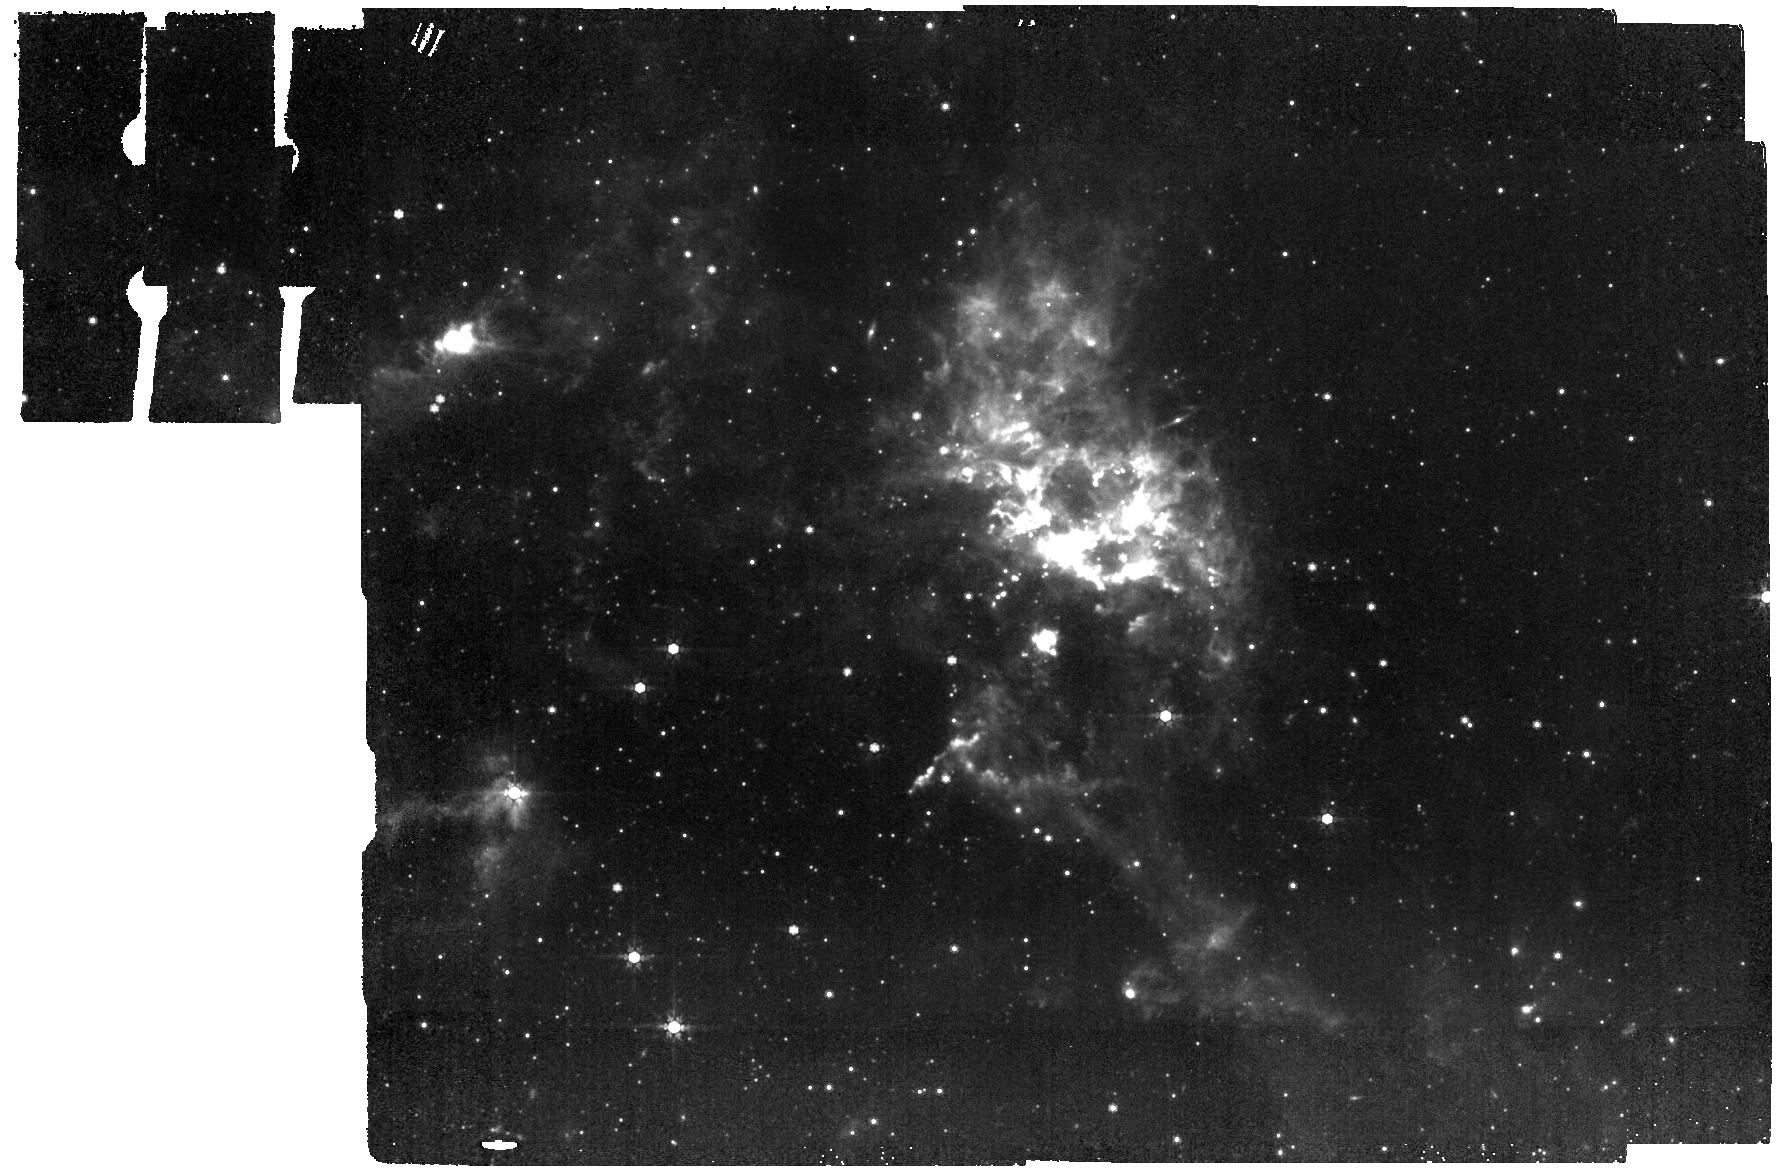
Target: NGC6822FIELD1
Instrument: MIRI
Filter: F770W
Exposure: 7 min
Observation ID: jw04256-o001_t001_miri_f770w

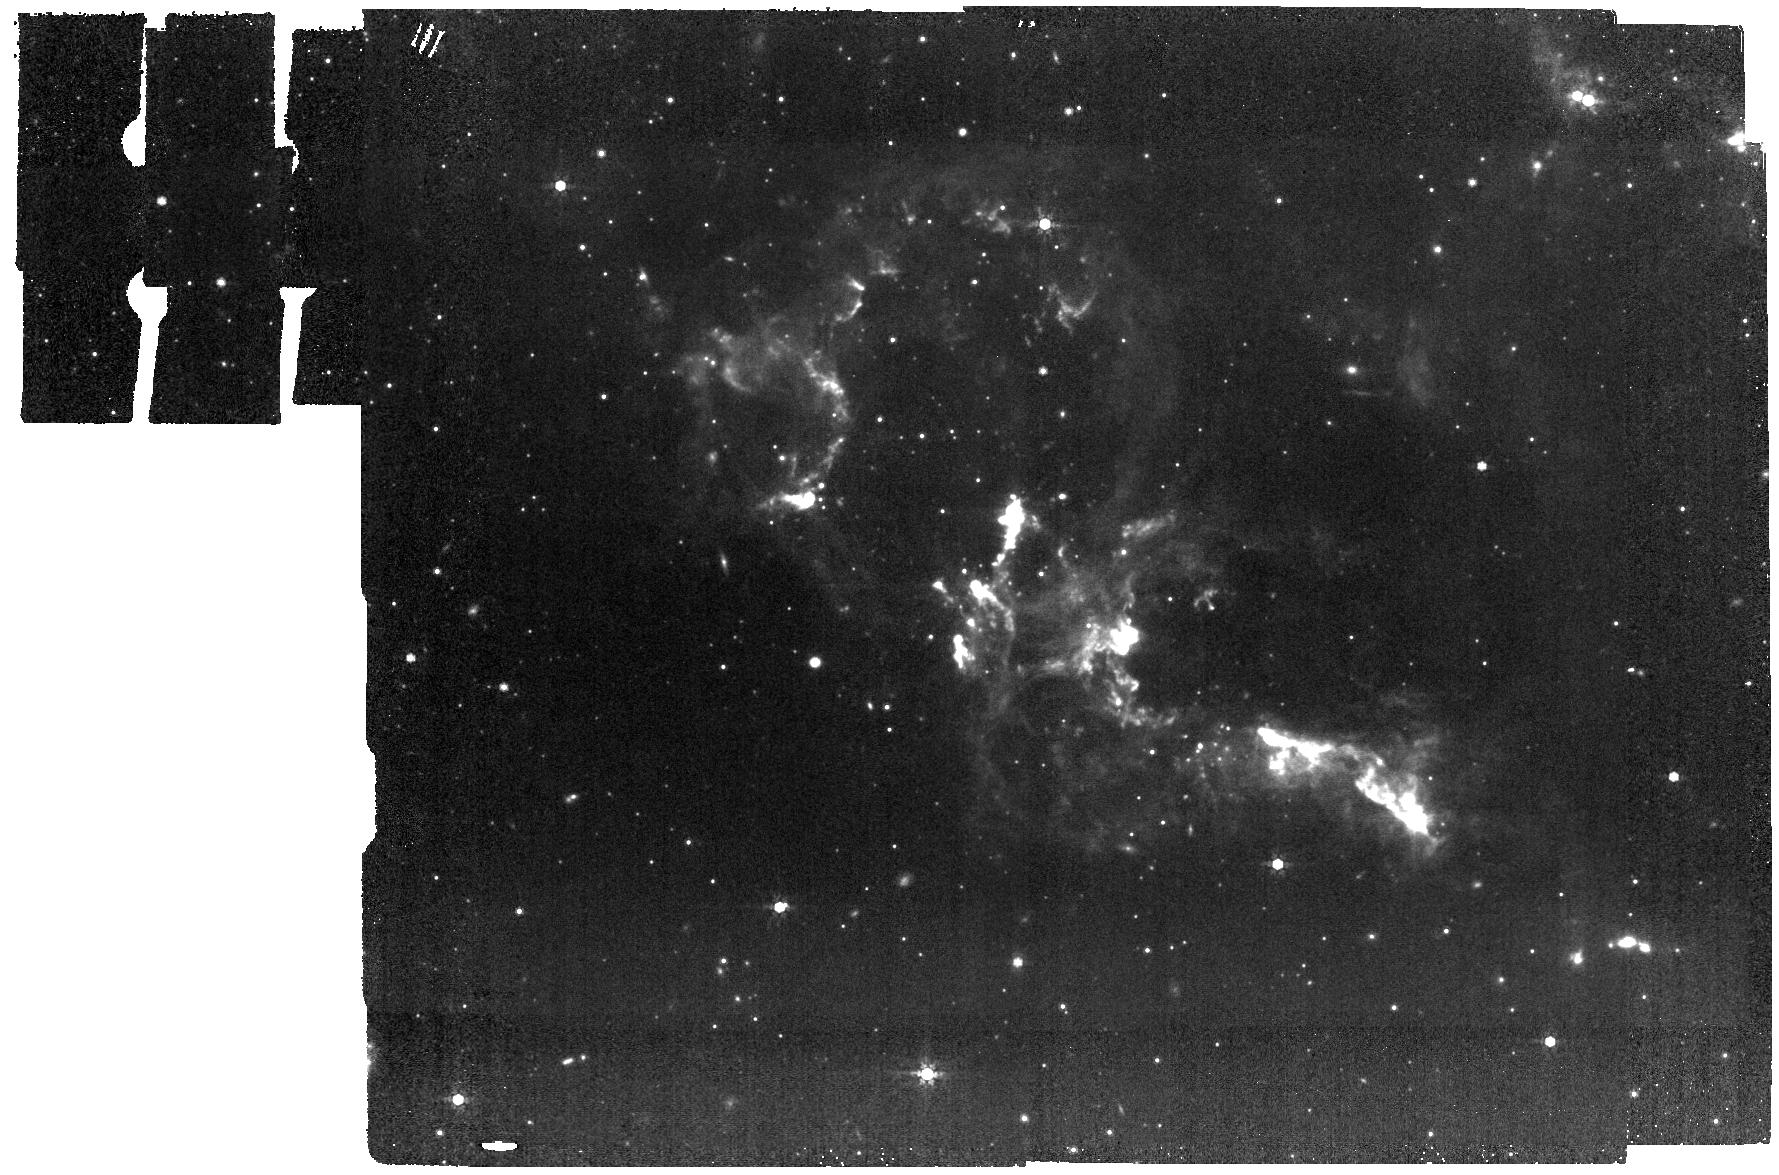
Target: NGC6822FIELD3
Instrument: MIRI
Filter: F770W
Exposure: 7 min
Observation ID: jw04256-o003_t003_miri_f770w

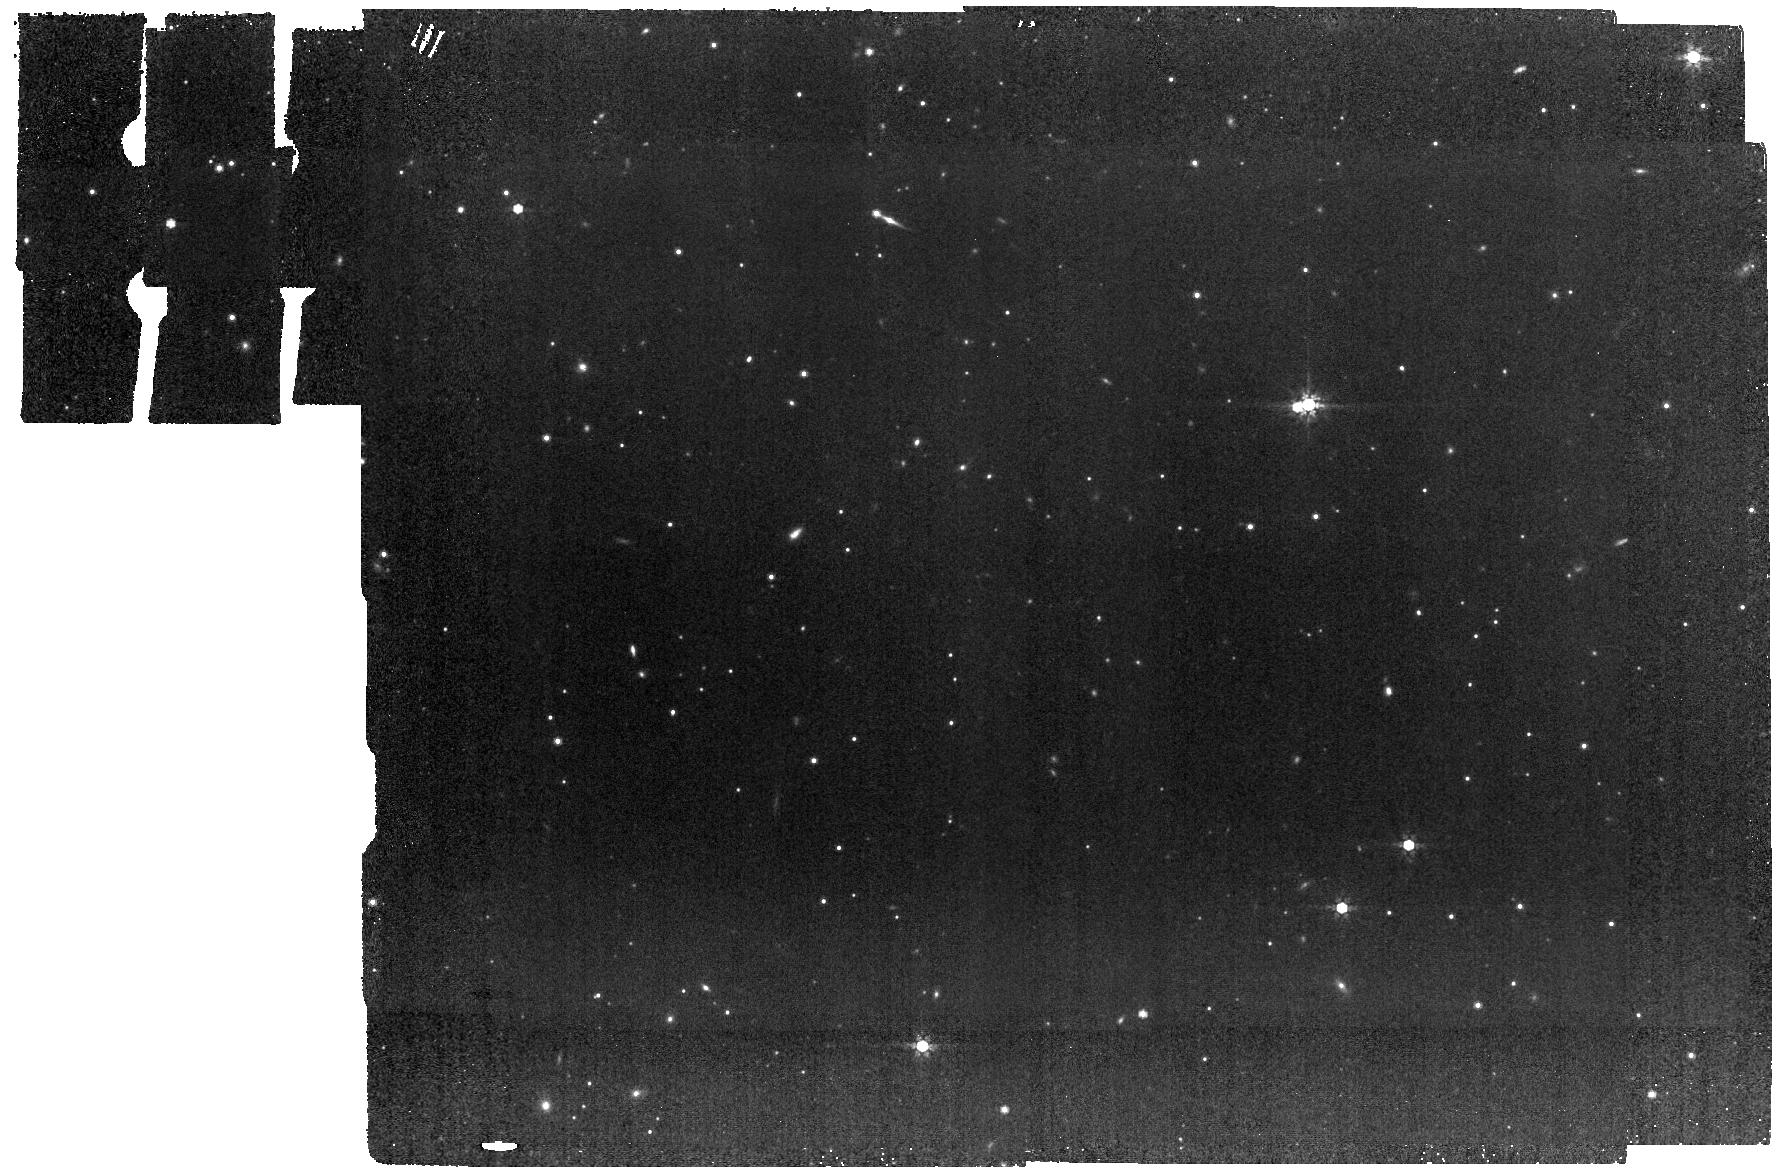
Target: NGC6822OFF
Instrument: MIRI
Filter: F770W
Exposure: 7 min
Observation ID: jw04256-o006_t005_miri_f770w

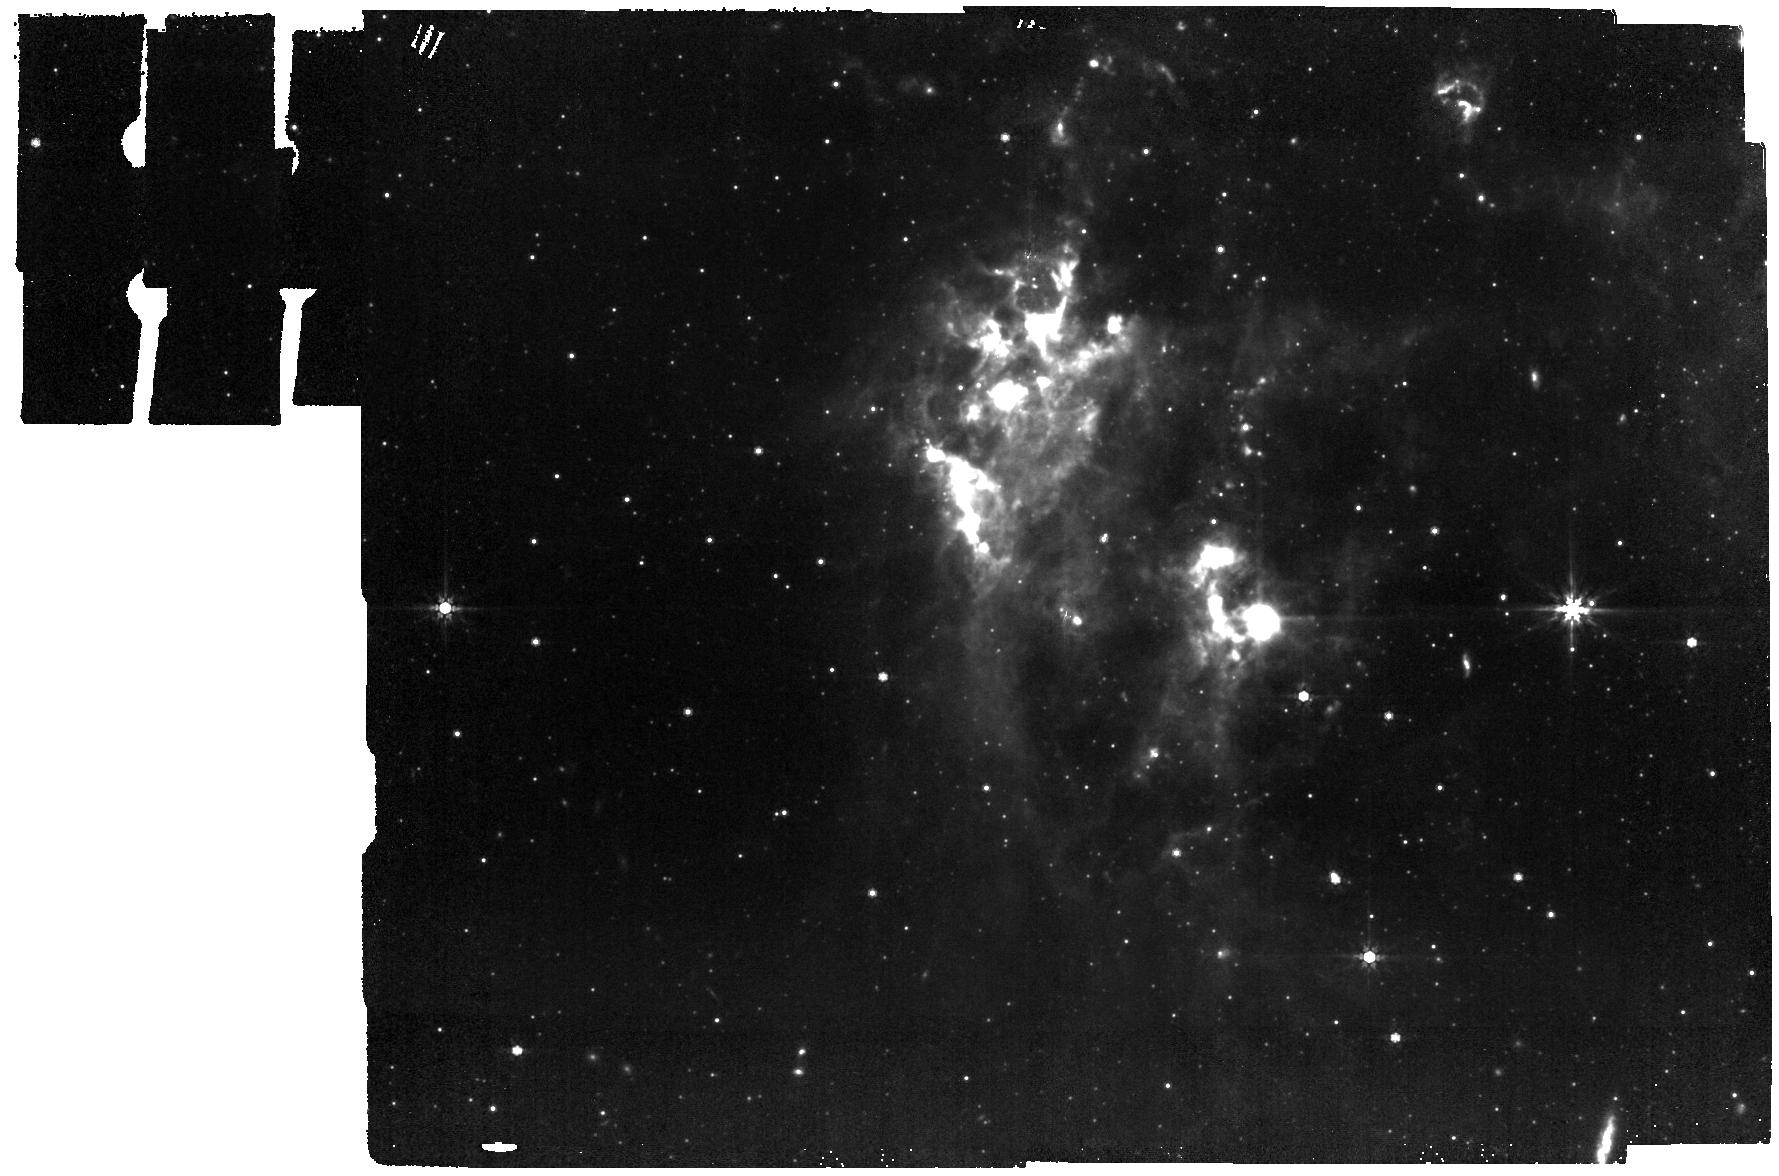
Target: NGC6822FIELD4
Instrument: MIRI
Filter: F770W
Exposure: 7 min
Observation ID: jw04256-o004_t004_miri_f770w

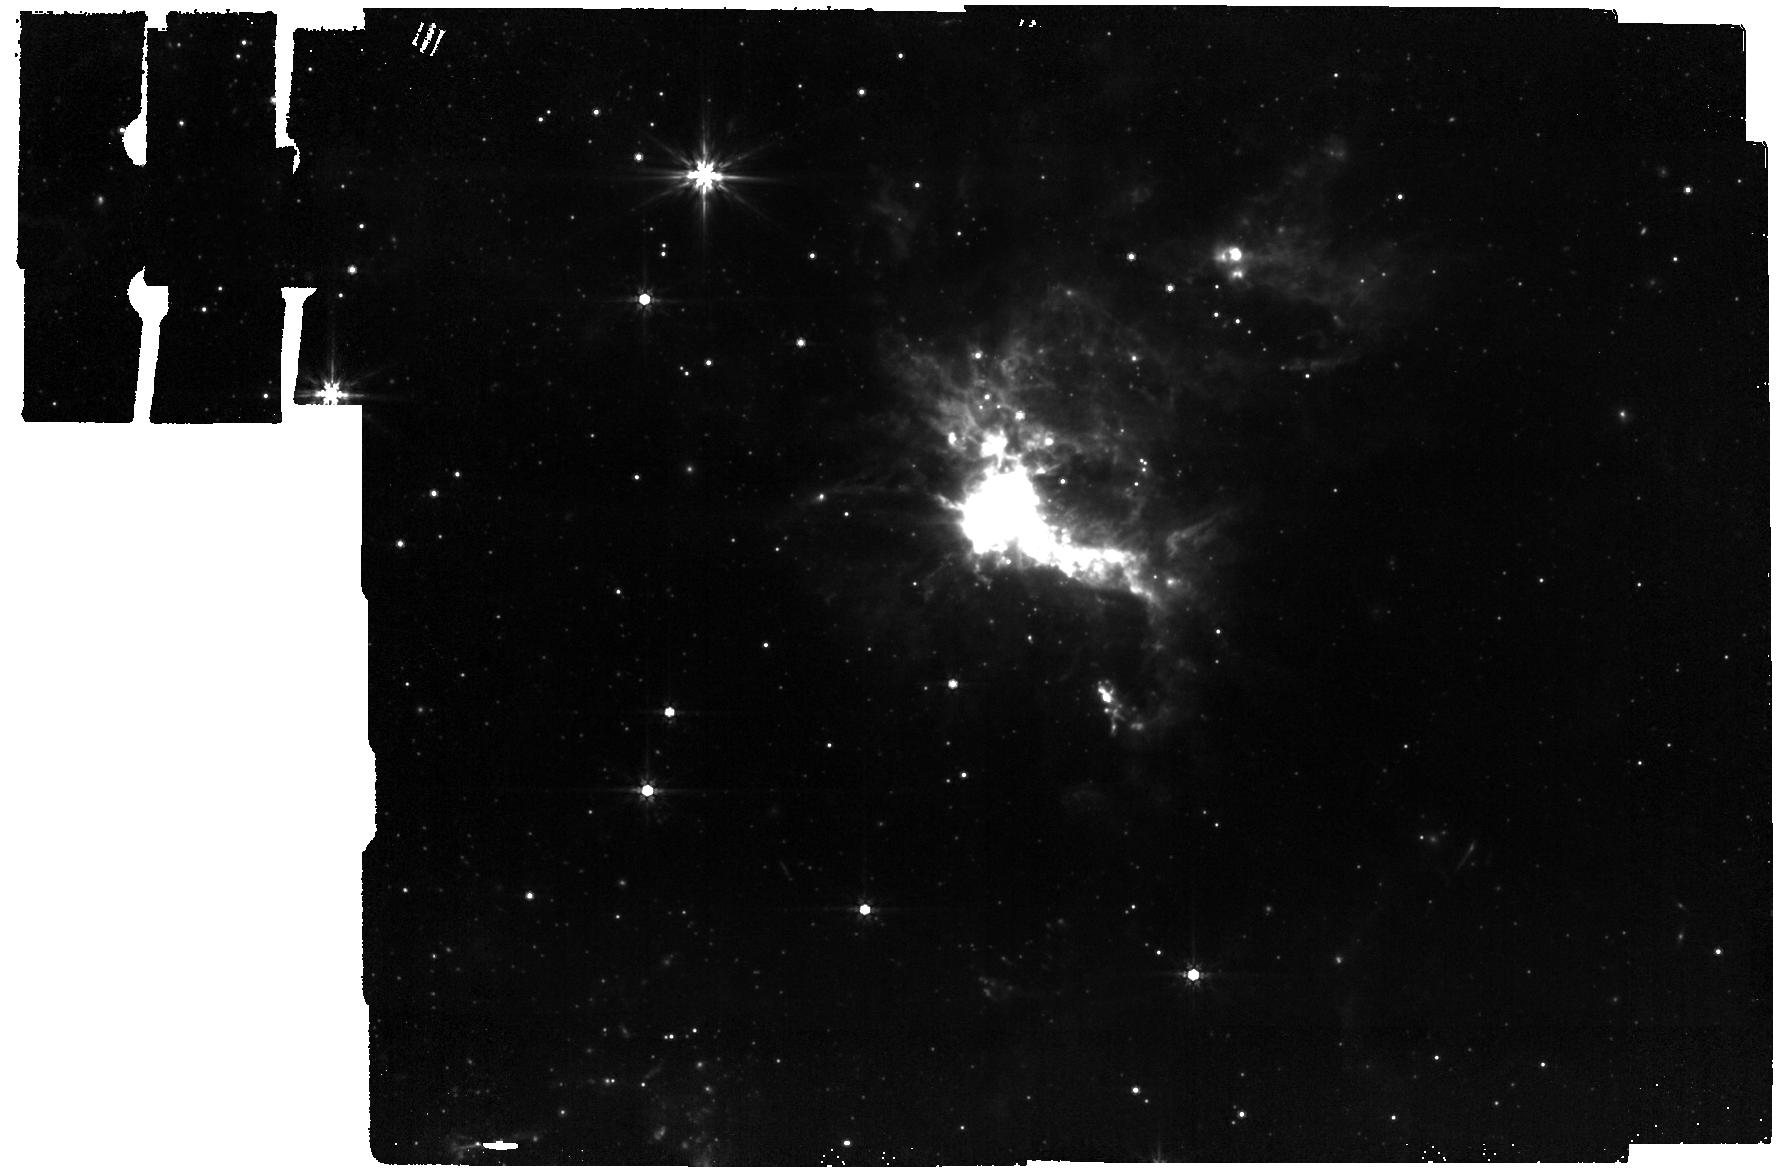
Target: NGC6822FIELD2
Instrument: MIRI
Filter: F770W
Exposure: 7 min
Observation ID: jw04256-o002_t002_miri_f770w

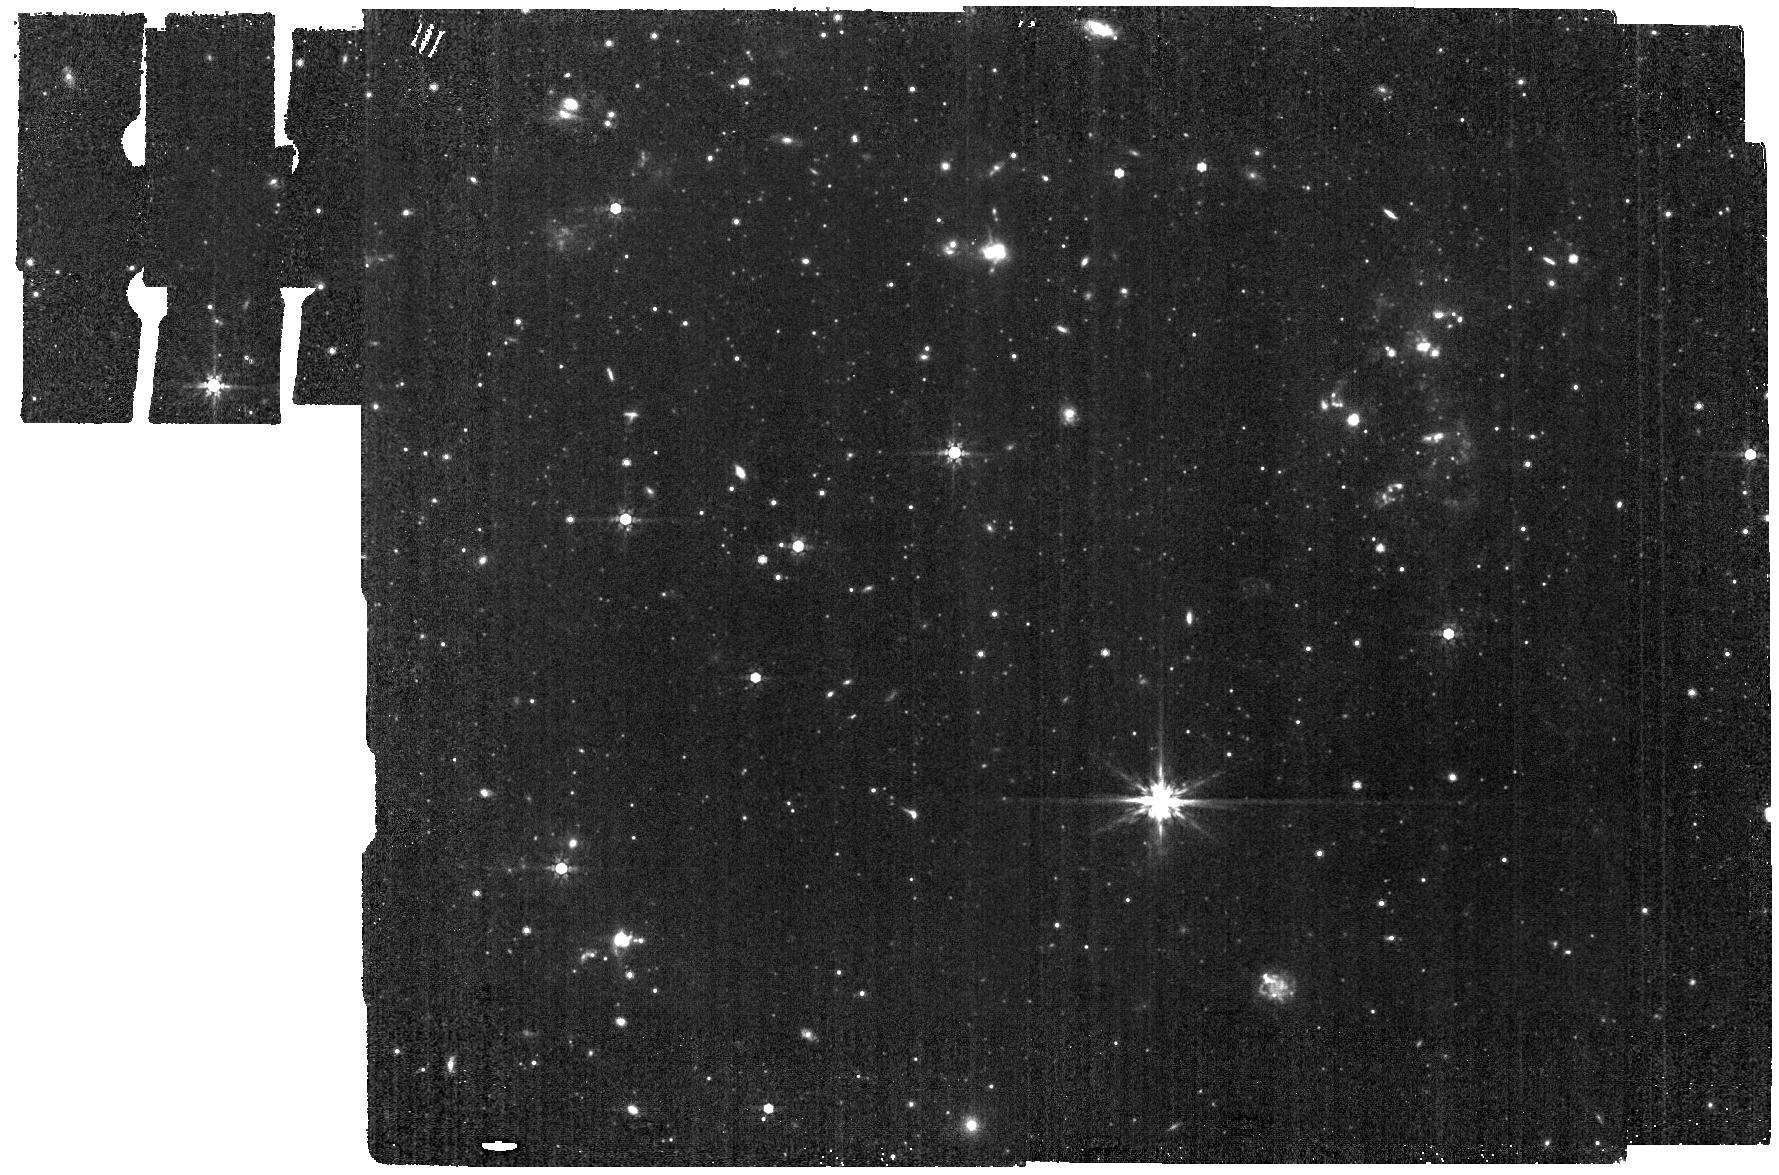
Target: WLMFIELD1
Instrument: MIRI
Filter: F770W
Exposure: 7 min
Observation ID: jw04256-o005_t006_miri_f770w

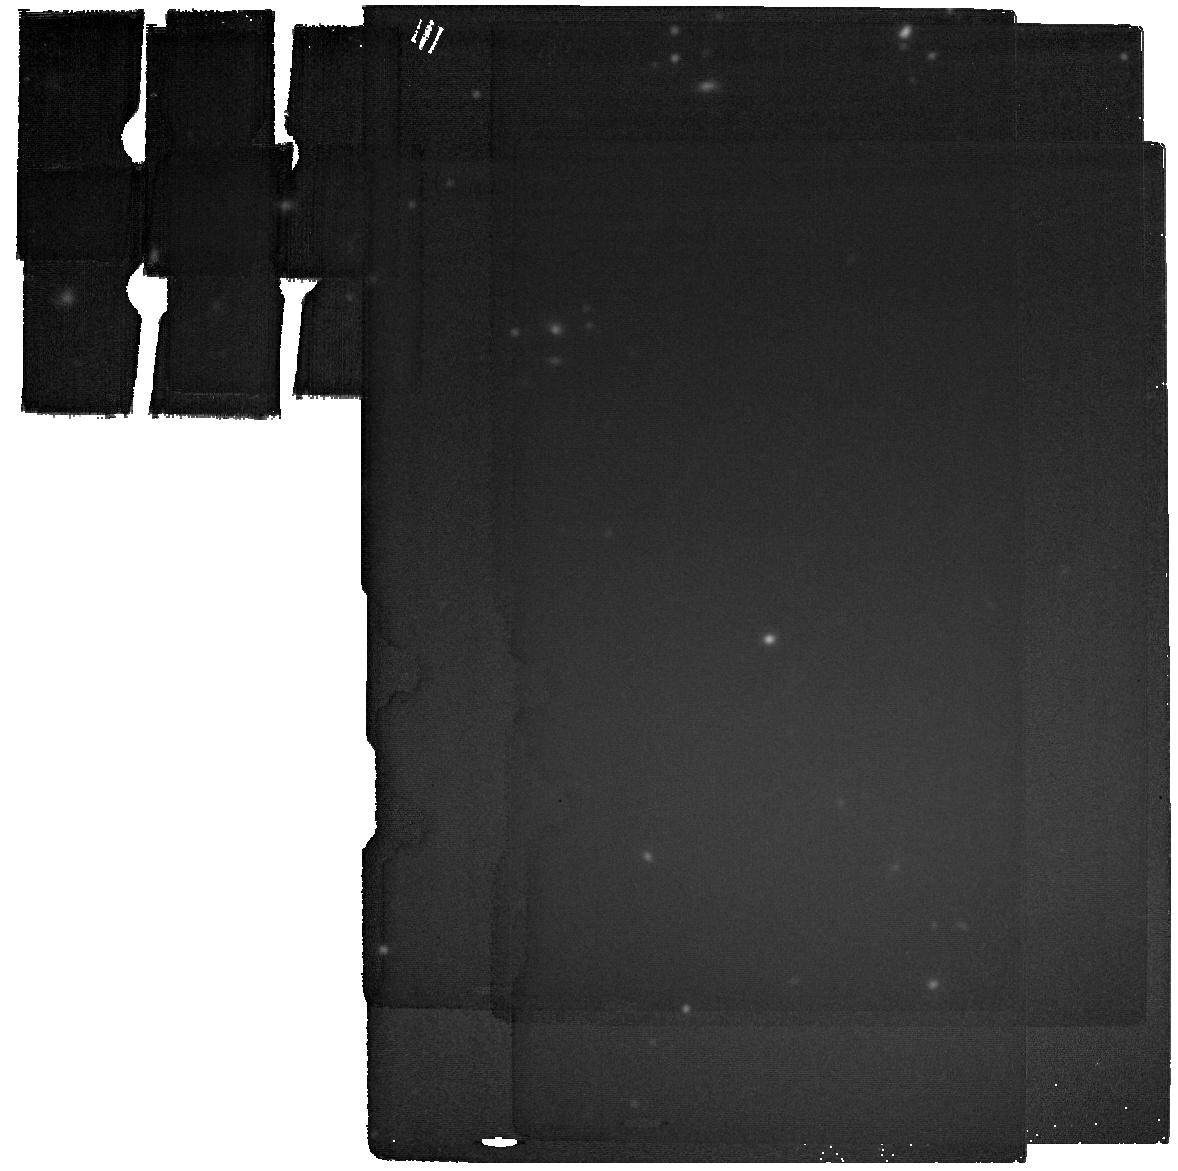
Target: WLMOFF
Instrument: MIRI
Filter: F2100W
Exposure: 8 min
Observation ID: jw04256-o007_t007_miri_f2100w

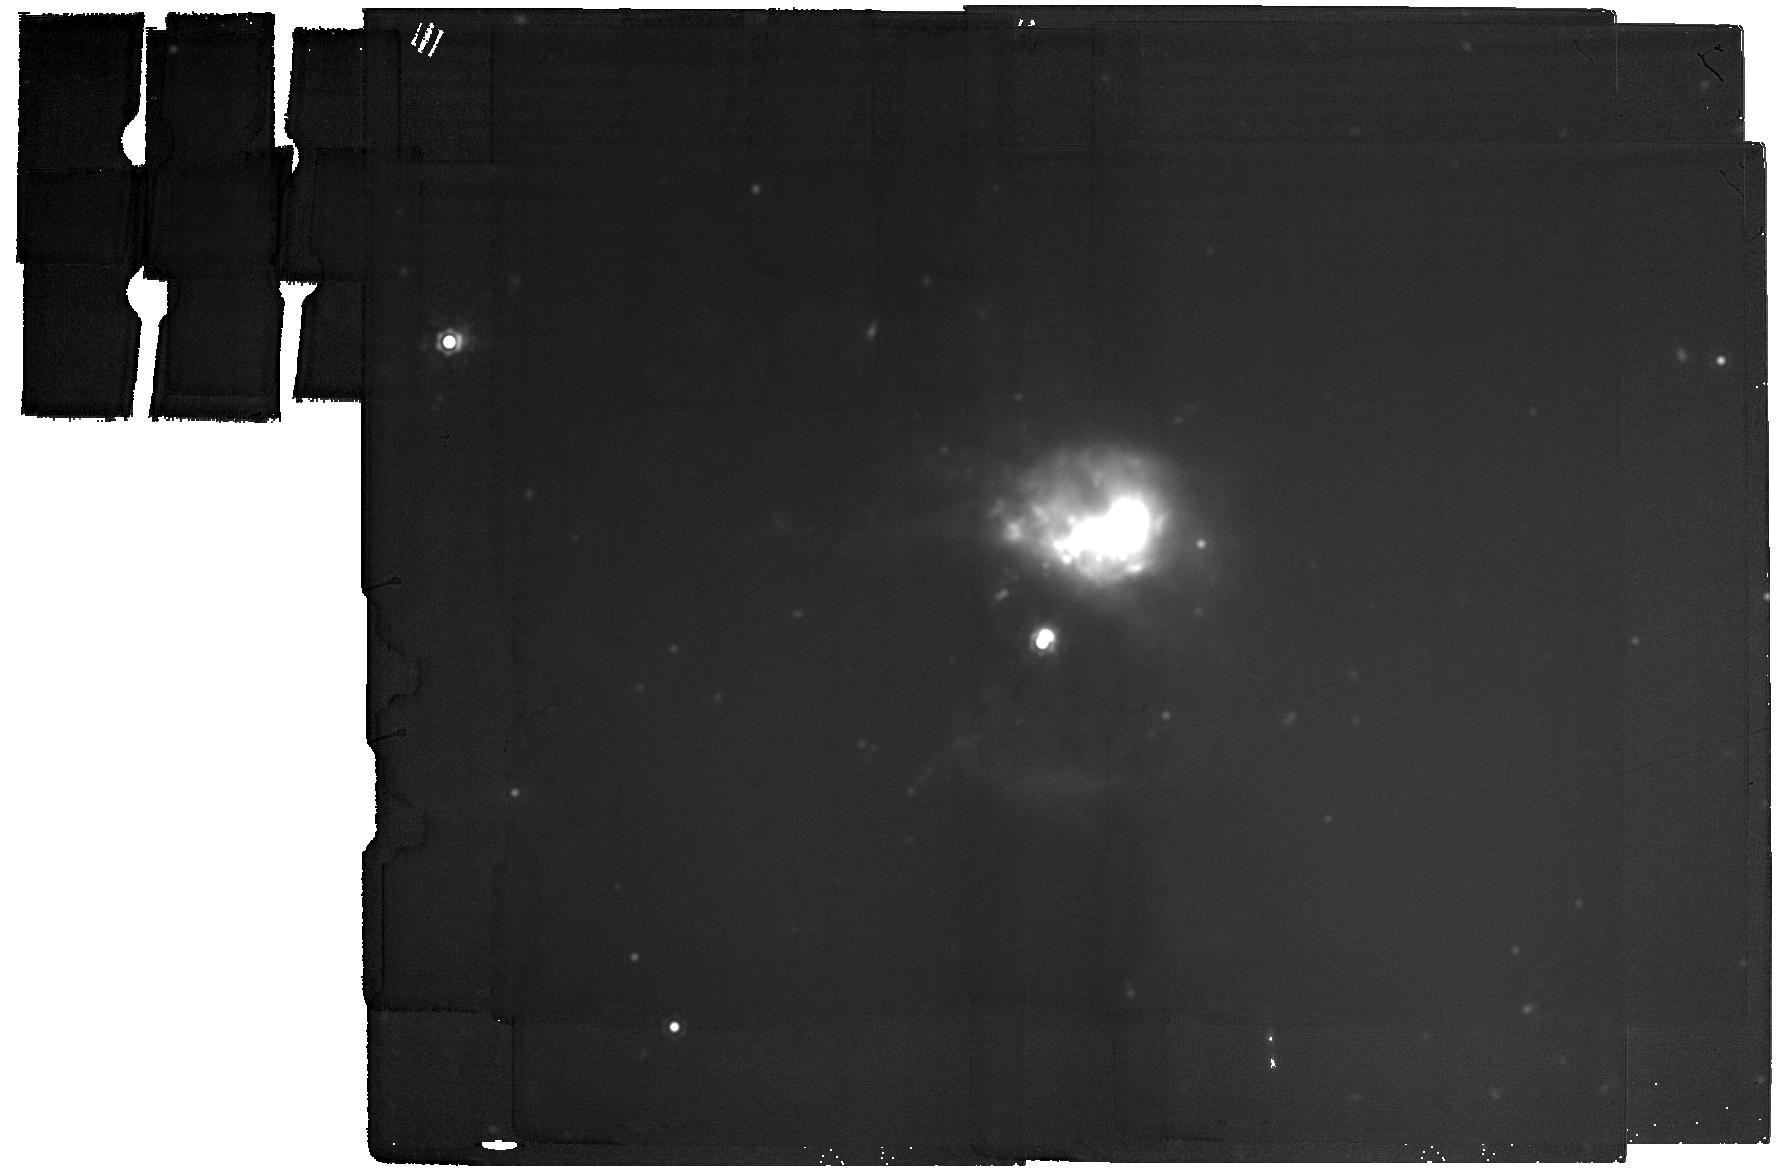
Target: NGC6822FIELD1
Instrument: MIRI
Filter: F2100W
Exposure: 15 min
Observation ID: jw04256-o001_t001_miri_f2100w

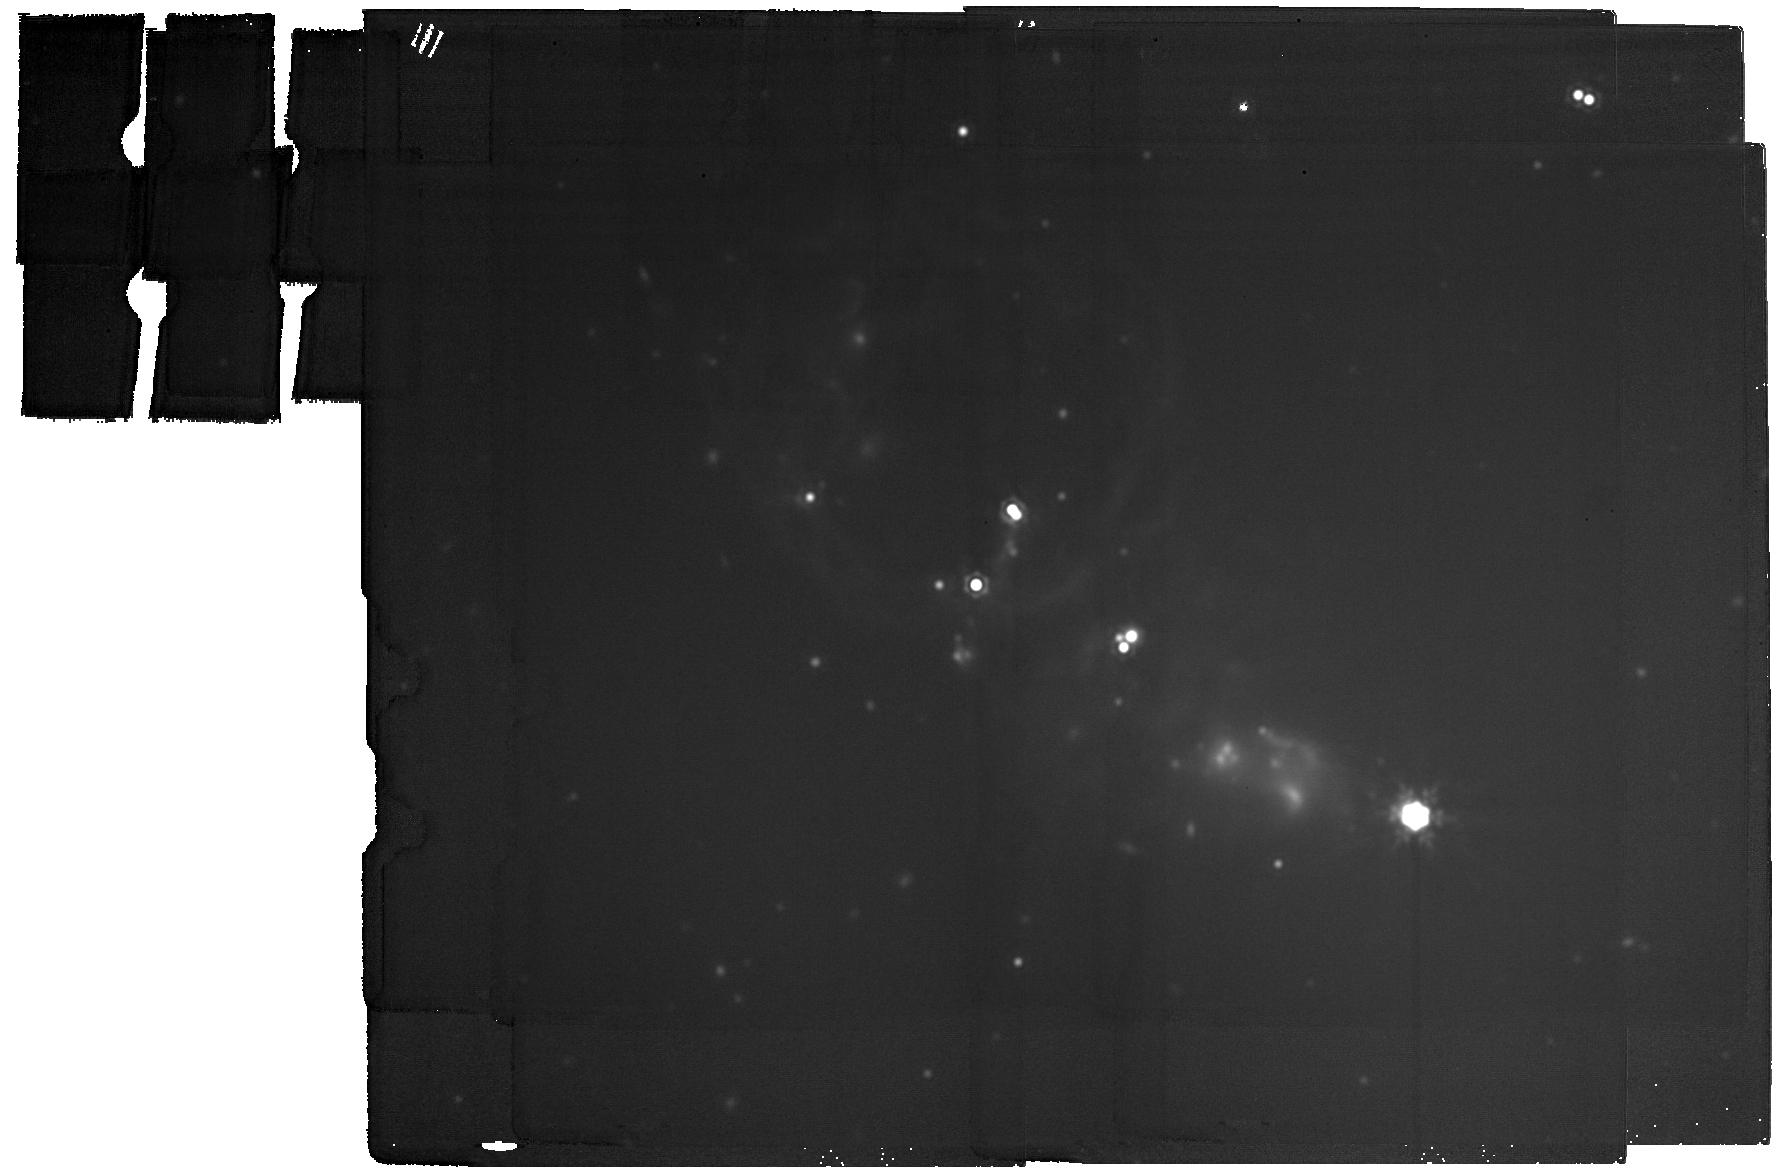
Target: NGC6822FIELD3
Instrument: MIRI
Filter: F2100W
Exposure: 15 min
Observation ID: jw04256-o003_t003_miri_f2100w

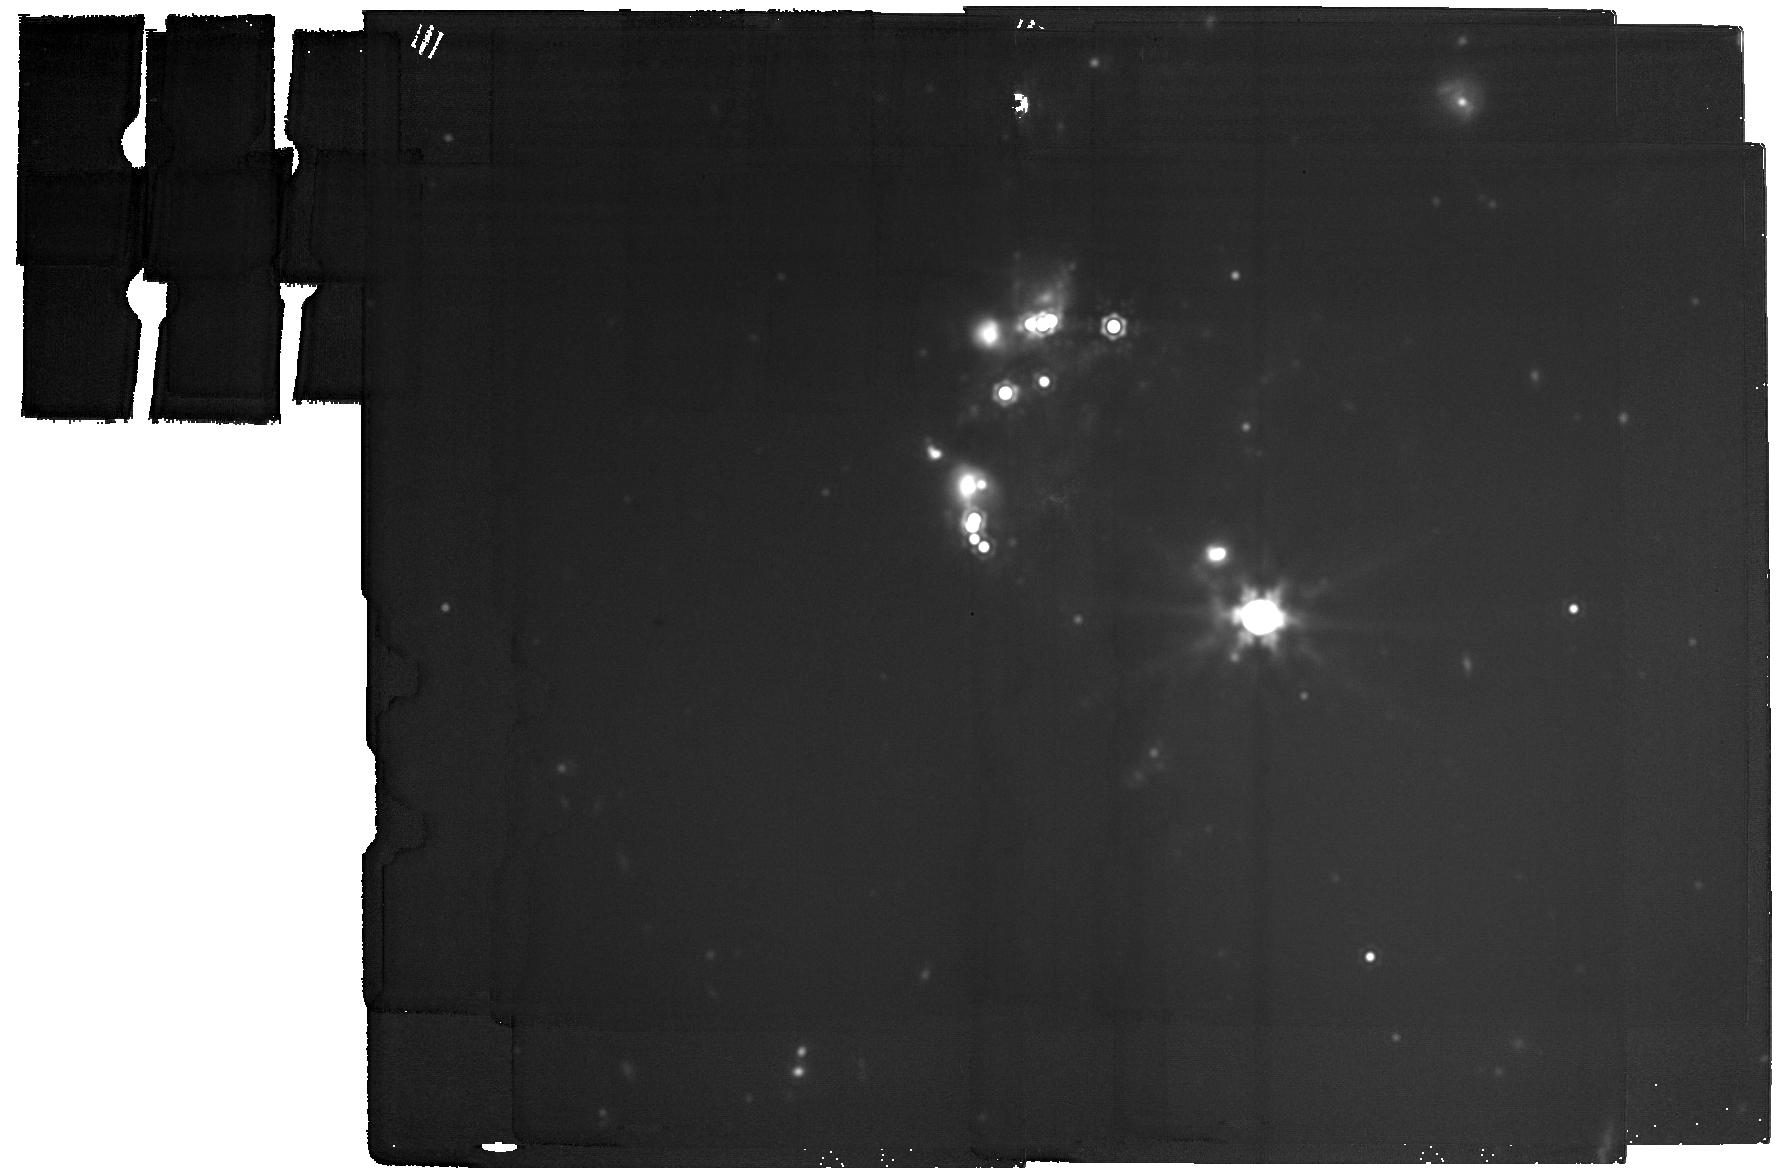
Target: NGC6822FIELD4
Instrument: MIRI
Filter: F2100W
Exposure: 15 min
Observation ID: jw04256-o004_t004_miri_f2100w

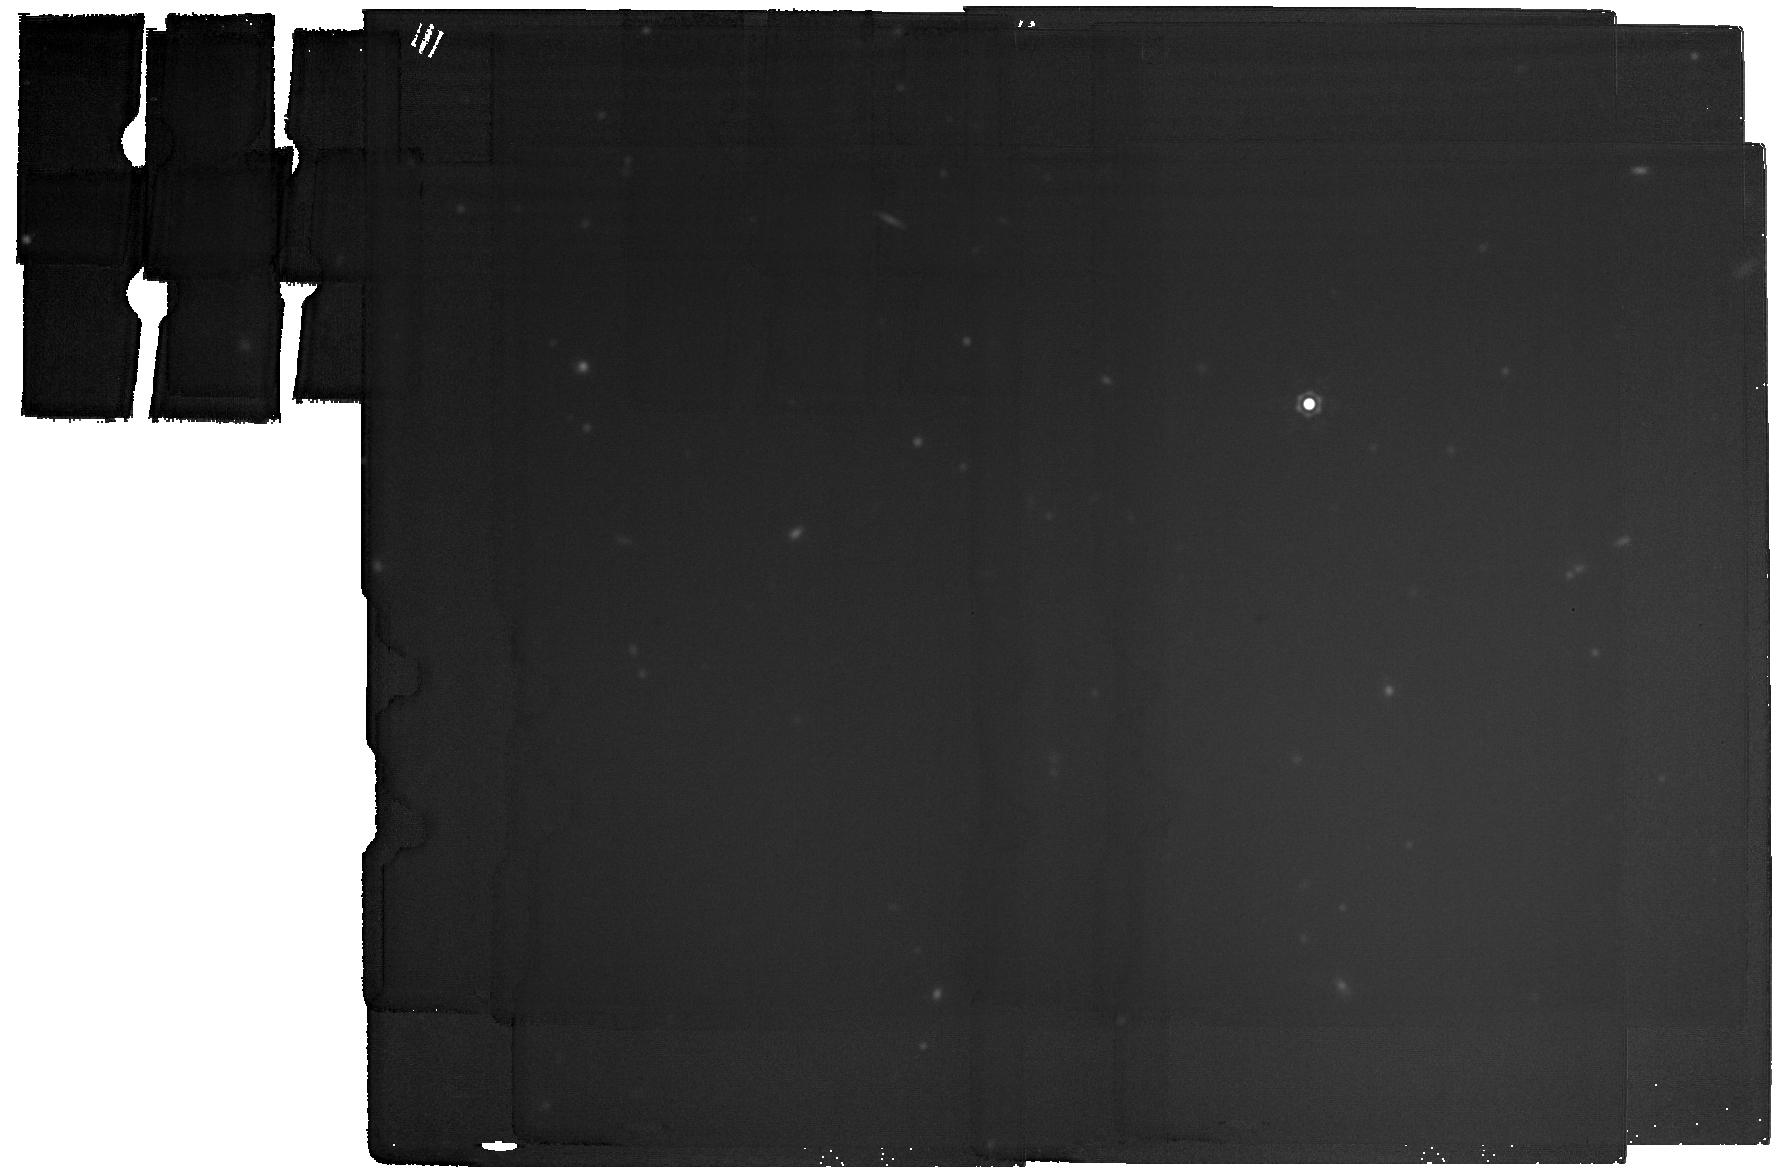
Target: NGC6822OFF
Instrument: MIRI
Filter: F2100W
Exposure: 15 min
Observation ID: jw04256-o006_t005_miri_f2100w

Dust imaging of low metallicity molecular clouds in NGC 6822 and WLM (PI: Leroy, Adam)

Most of the star-forming molecular gas in low metallicity galaxies is ``CO dark.'' As a result, both the mass of molecular gas and the structure of molecular clouds remain largely unknown at low metallicity. This CO dark material is still mixed with small dust grains, so JWST mid-IR observations offer the best current prospect to observe this gas at high physical resolution and sensitivity. To develop this capability, we propose MIRI imaging of PAH (F770W) and dust continuum (F2100W) emission towards five low metallicity molecular clouds in the Local Group galaxies NGC 6822 and WLM. Both galaxies have resolved 1-2 pc CO cores characterized by ALMA and high quality Jansky VLA imaging of the atomic gas so that the other gas phases are known. They are close enough that JWST achieves 1-3 pc resolution, sharply resolving individual clouds, yet distant enough that our small program can cover most of the known molecular gas mass in each galaxy and span a range of ISM phases. As these are the only two galaxies with this ideal distance and high quality supporting ISM data, we argue that they are the ideal next targets to tackle this longstanding problem. The result will be some of the best ever constraints on the abundance of CO dark molecular gas, resolved measurements of the CO-to-H2 conversion factor, a new, complete view of low metallicity cloud structure, and dramatic improvements in our understanding of how to use the mid-IR to trace this otherwise invisible gas phase.